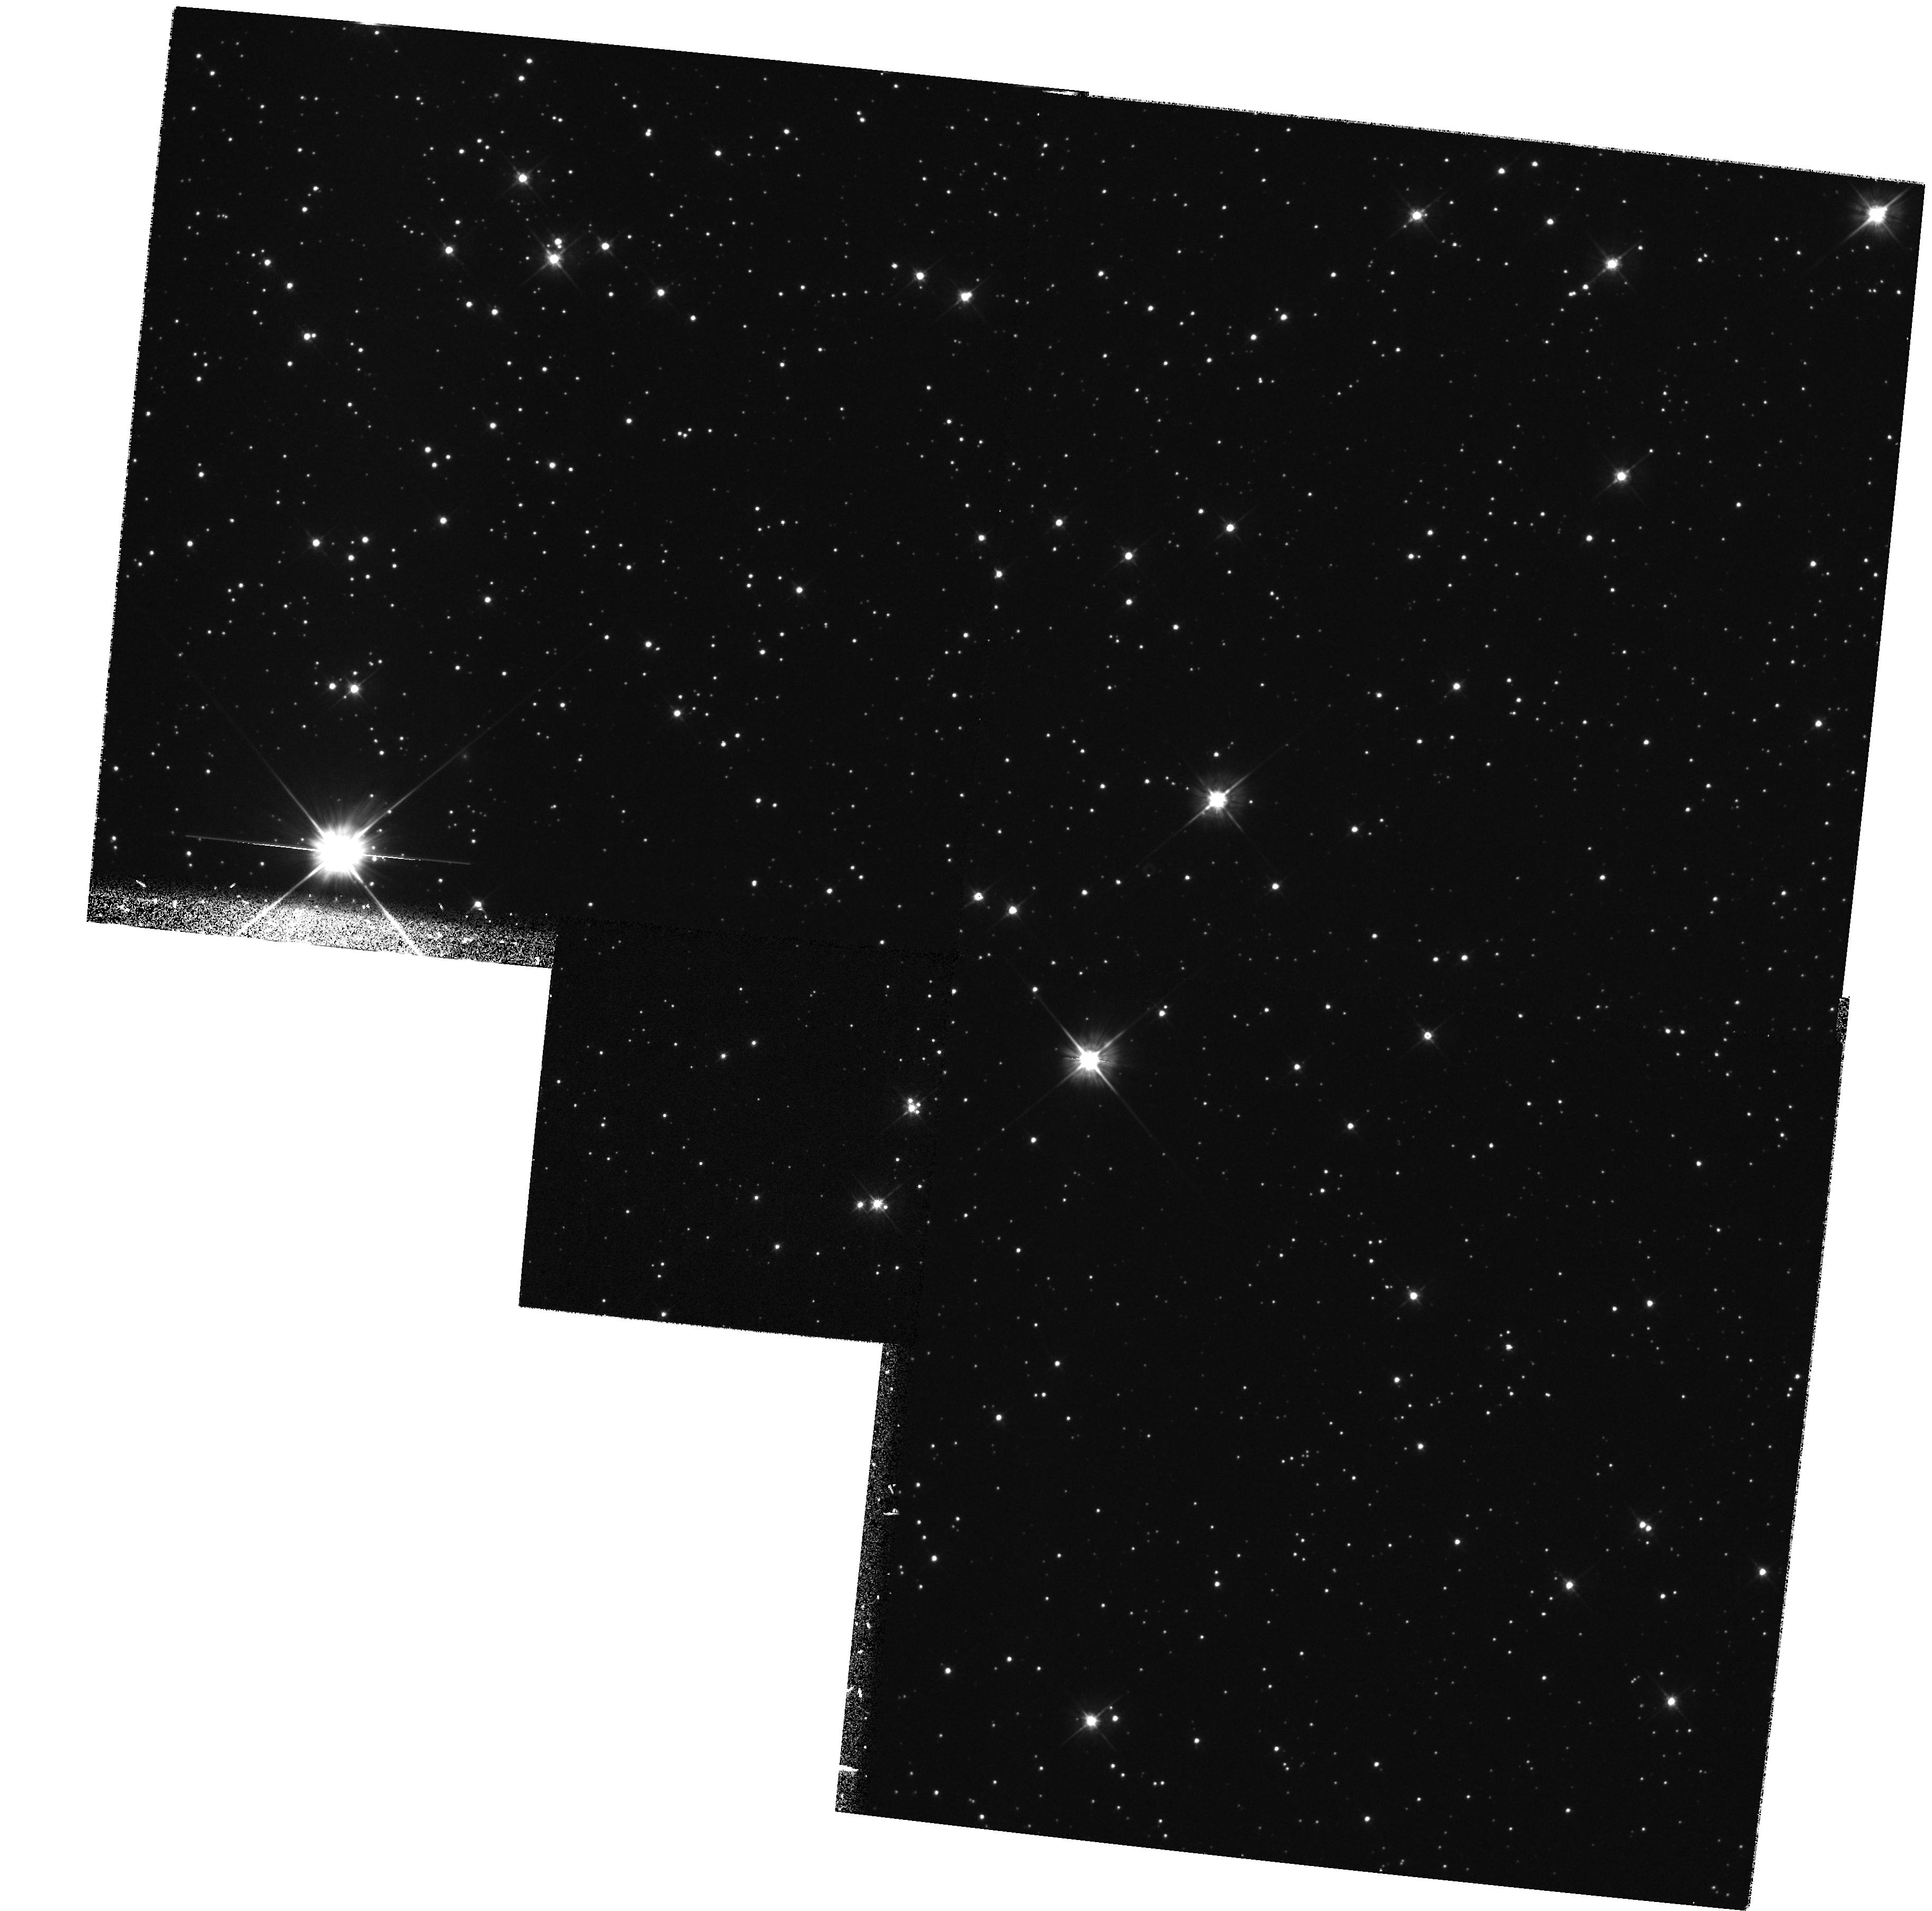
Target: STAR-185736+094317. Instrument: WFPC2/PC. Filter: F555W. Exposure: 35 min. Observation ID: hst_6744_01_wfpc2_pc_f555w_u3nc01

Fundamental properties of the pulsar/white-dwarf binary PSR B1855+09 (PI: van Kerkwijk, Marten Henric)

We propose to obtain a broad-band image of the field of the millisecond pulsar B1855+09, to identify the white-dwarf companion. The PSR B1855+09 system is unique. It is the only one for which Shapiro delay of the pulsed signal has yielded an accurate mass determination of the white dwarf (M_WD=0.258^+0.028_-0.016 Msun), and it is the only pulsar for which a parallax has been measured. If the temperature of the white dwarf were known as well, then the system would offer an unprecedented opportunity for quantitative comparisons between the theoretical and observational properties of a low-mass helium white dwarf, which would allow one to constrain the interior structure and atmosphere of the white dwarf, to determine the cooling age of the white dwarf, and to constrain the age of the pulsar. At its low Galactic latitude, the companion has eluded detection until the appearance of the Keck telescope, with which we have found a candidate counterpart. We hope to confirm the identification with this HST observation.